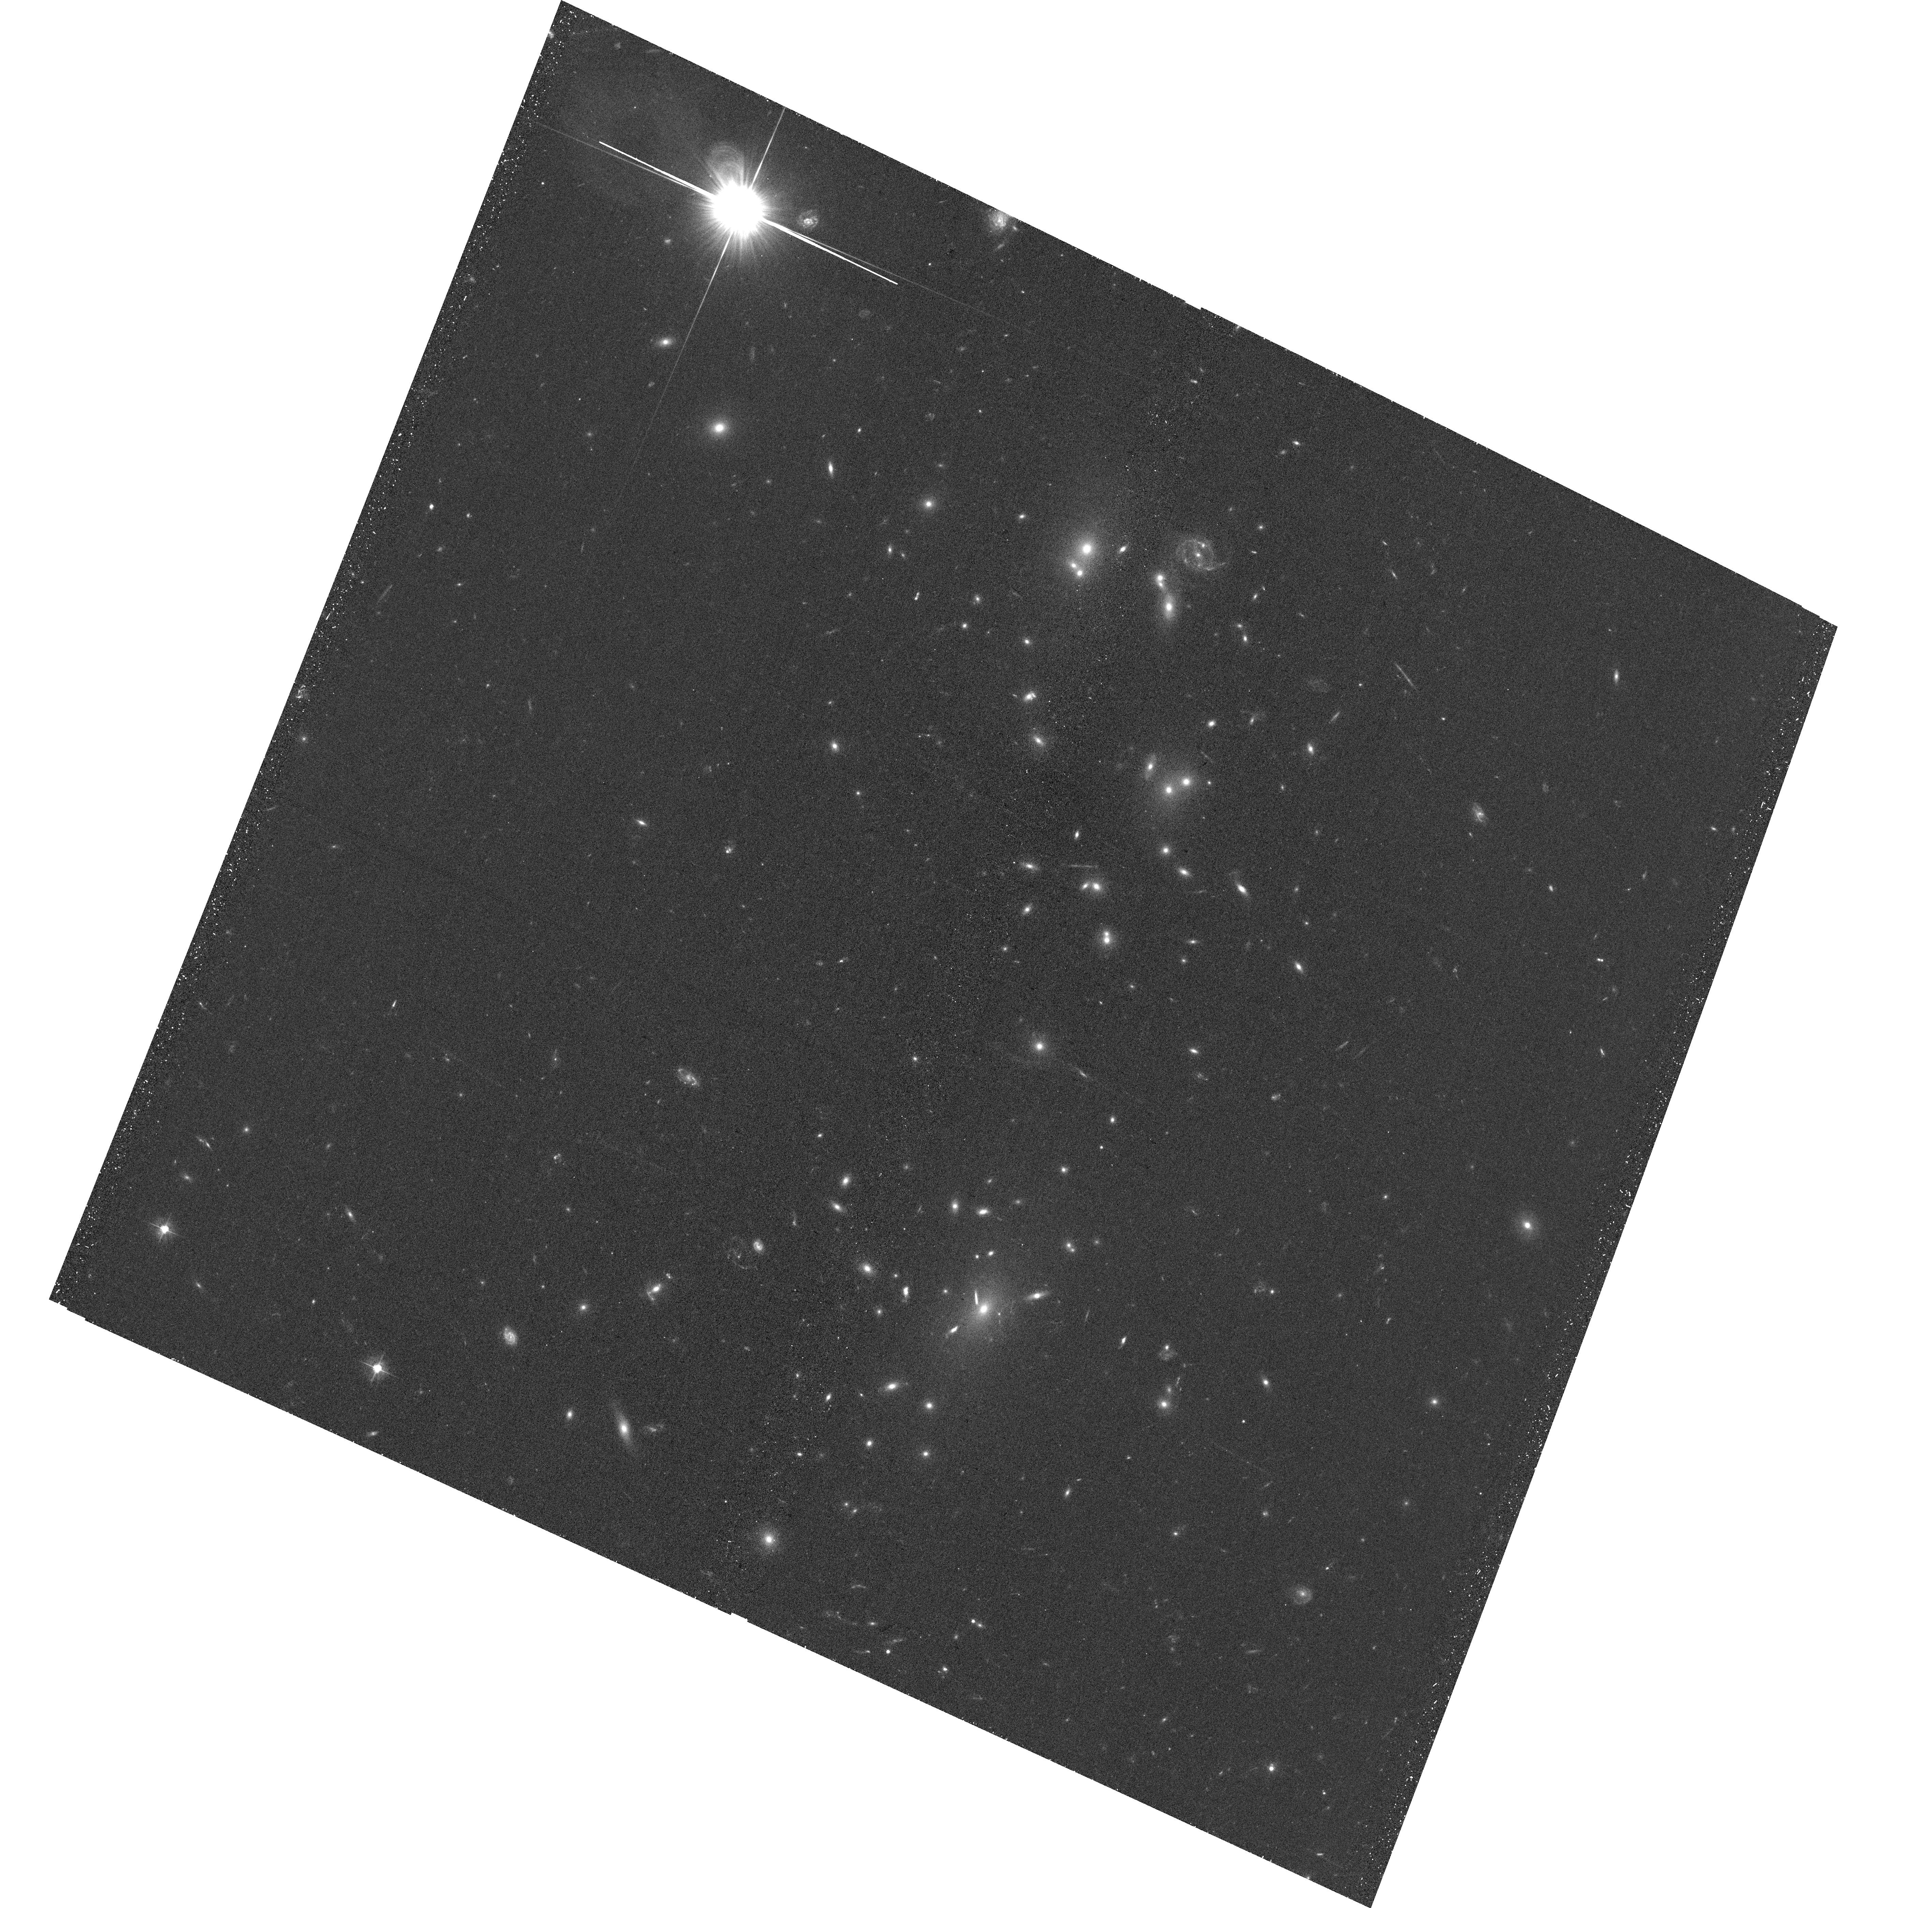
Target: WHL-J001938.7+033557
Instrument: ACS/WFC
Filter: F475W
Exposure: 37 min
Observation ID: hst_17114_04_acs_wfc_f475w_jf0004

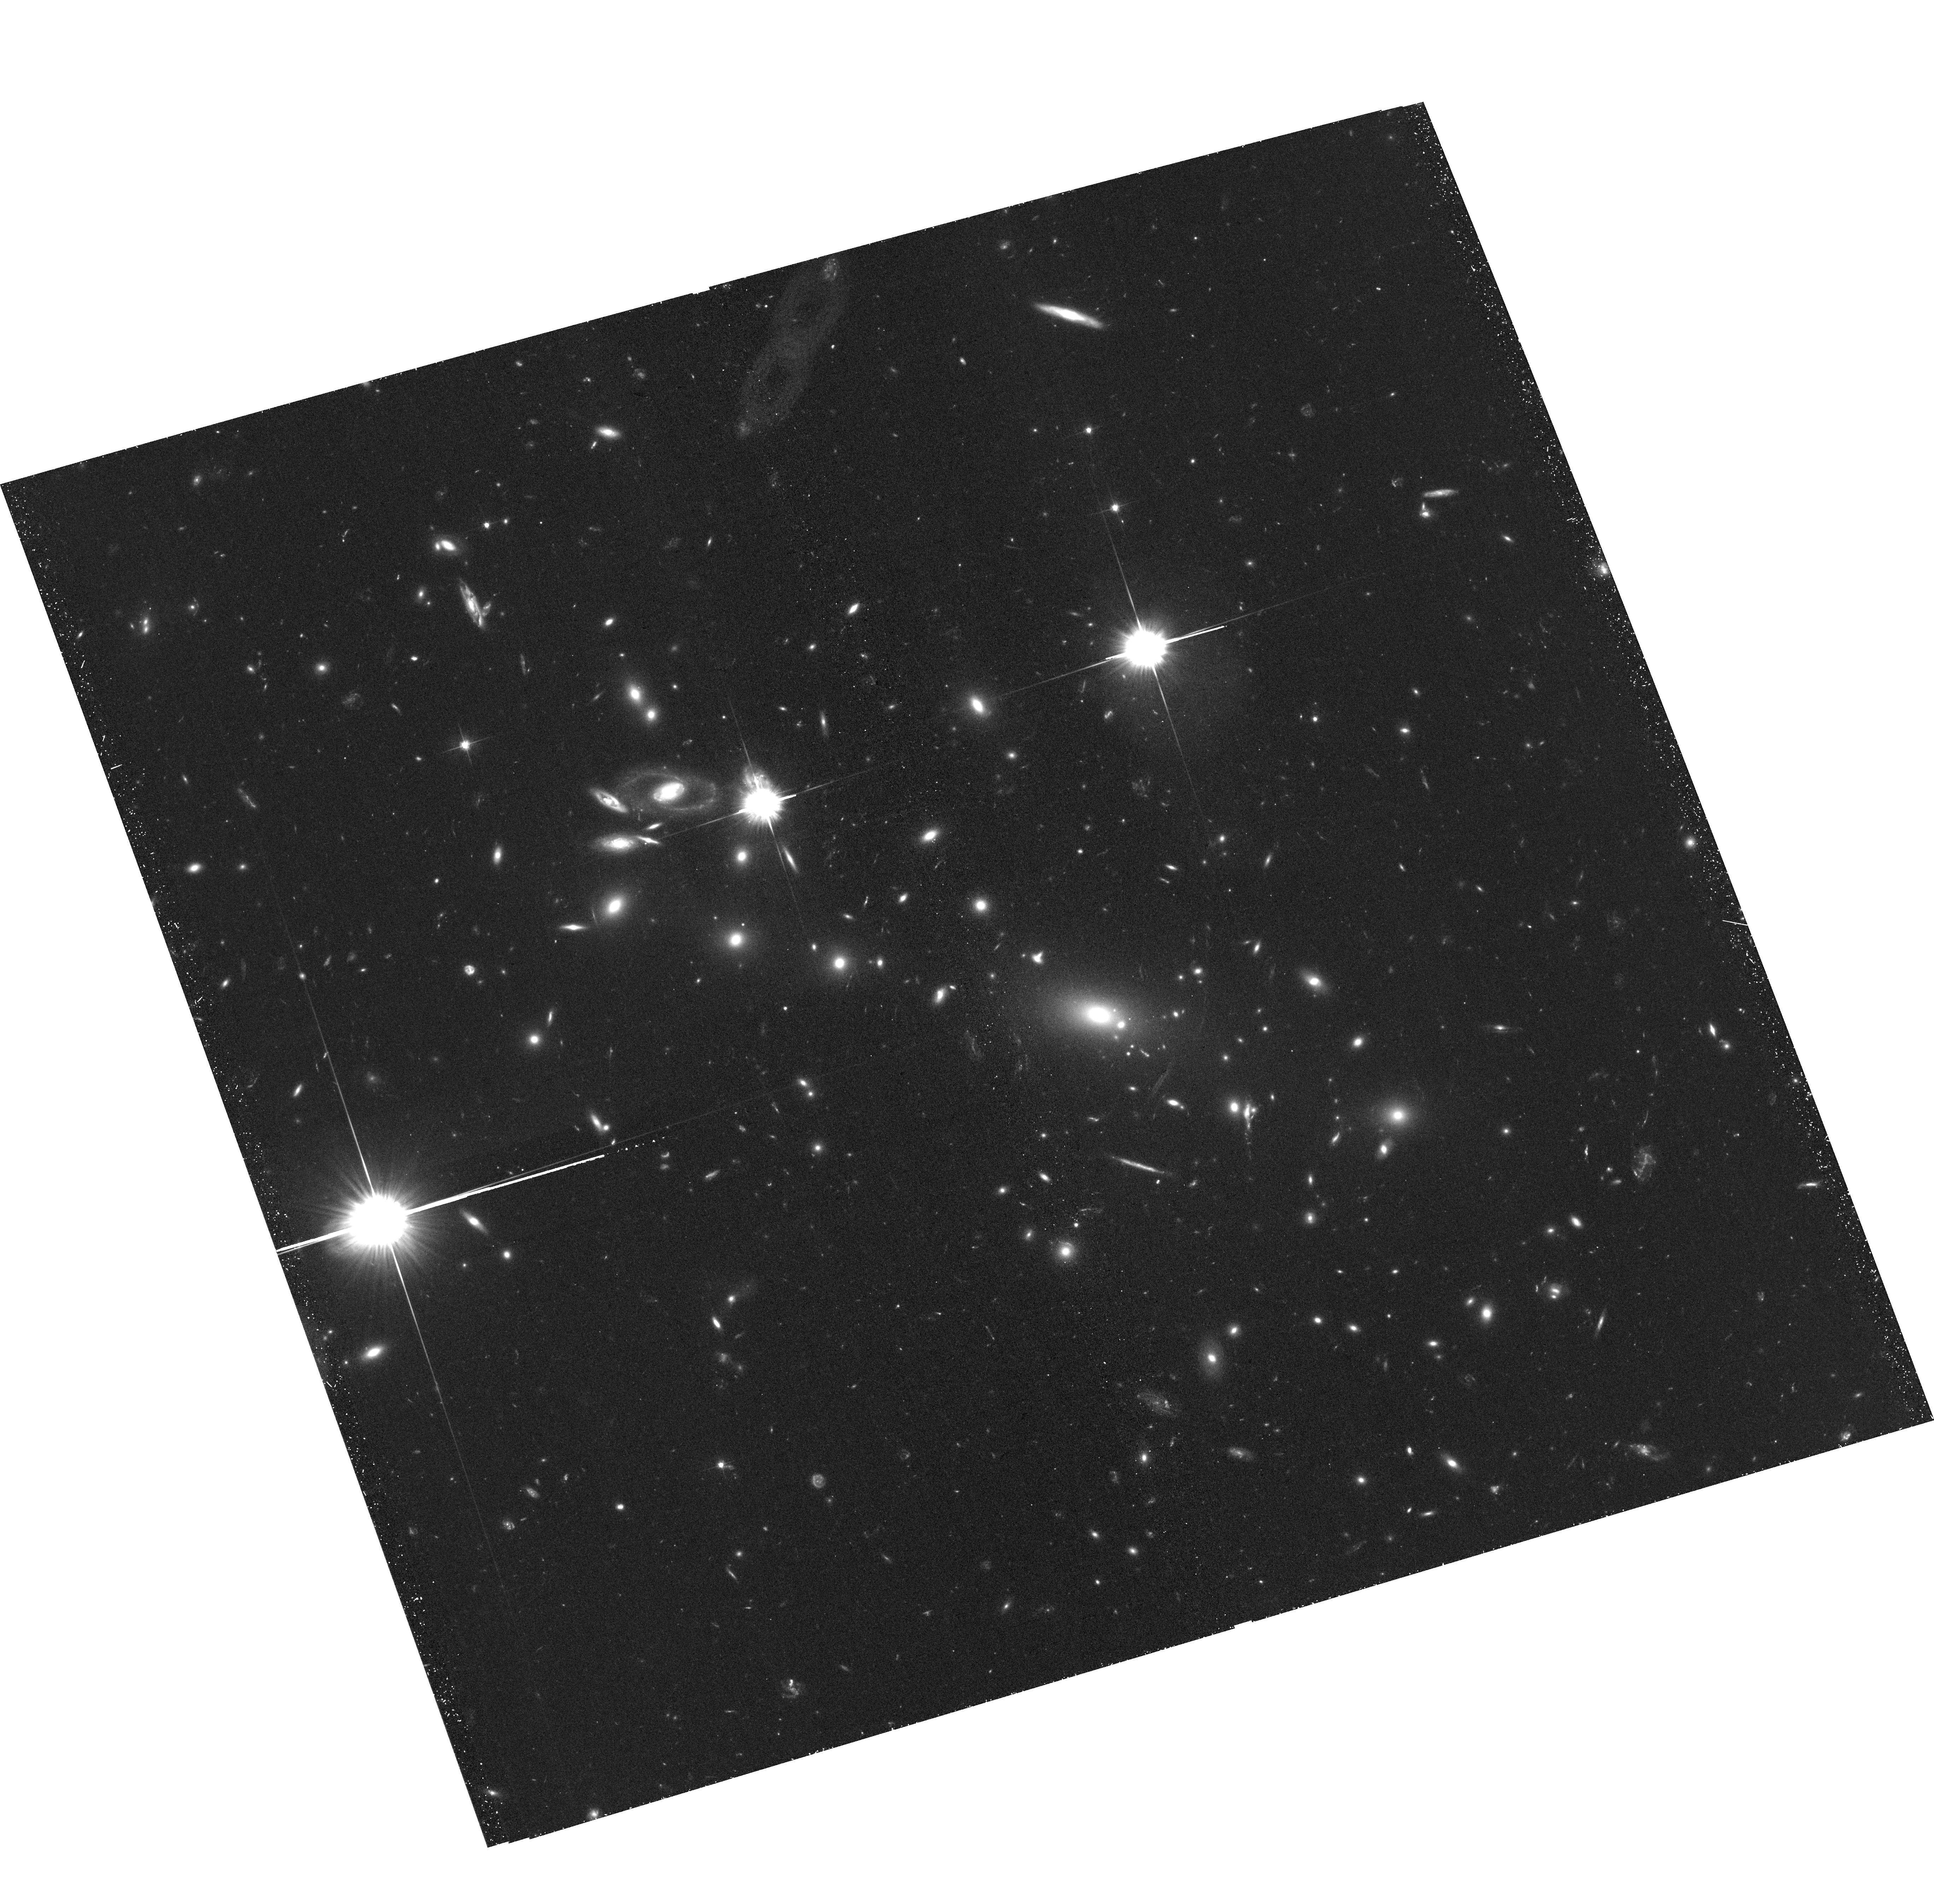
Target: WHL-J130558.9+263048
Instrument: ACS/WFC
Filter: F606W
Exposure: 37 min
Observation ID: hst_17114_03_acs_wfc_f606w_jf0003

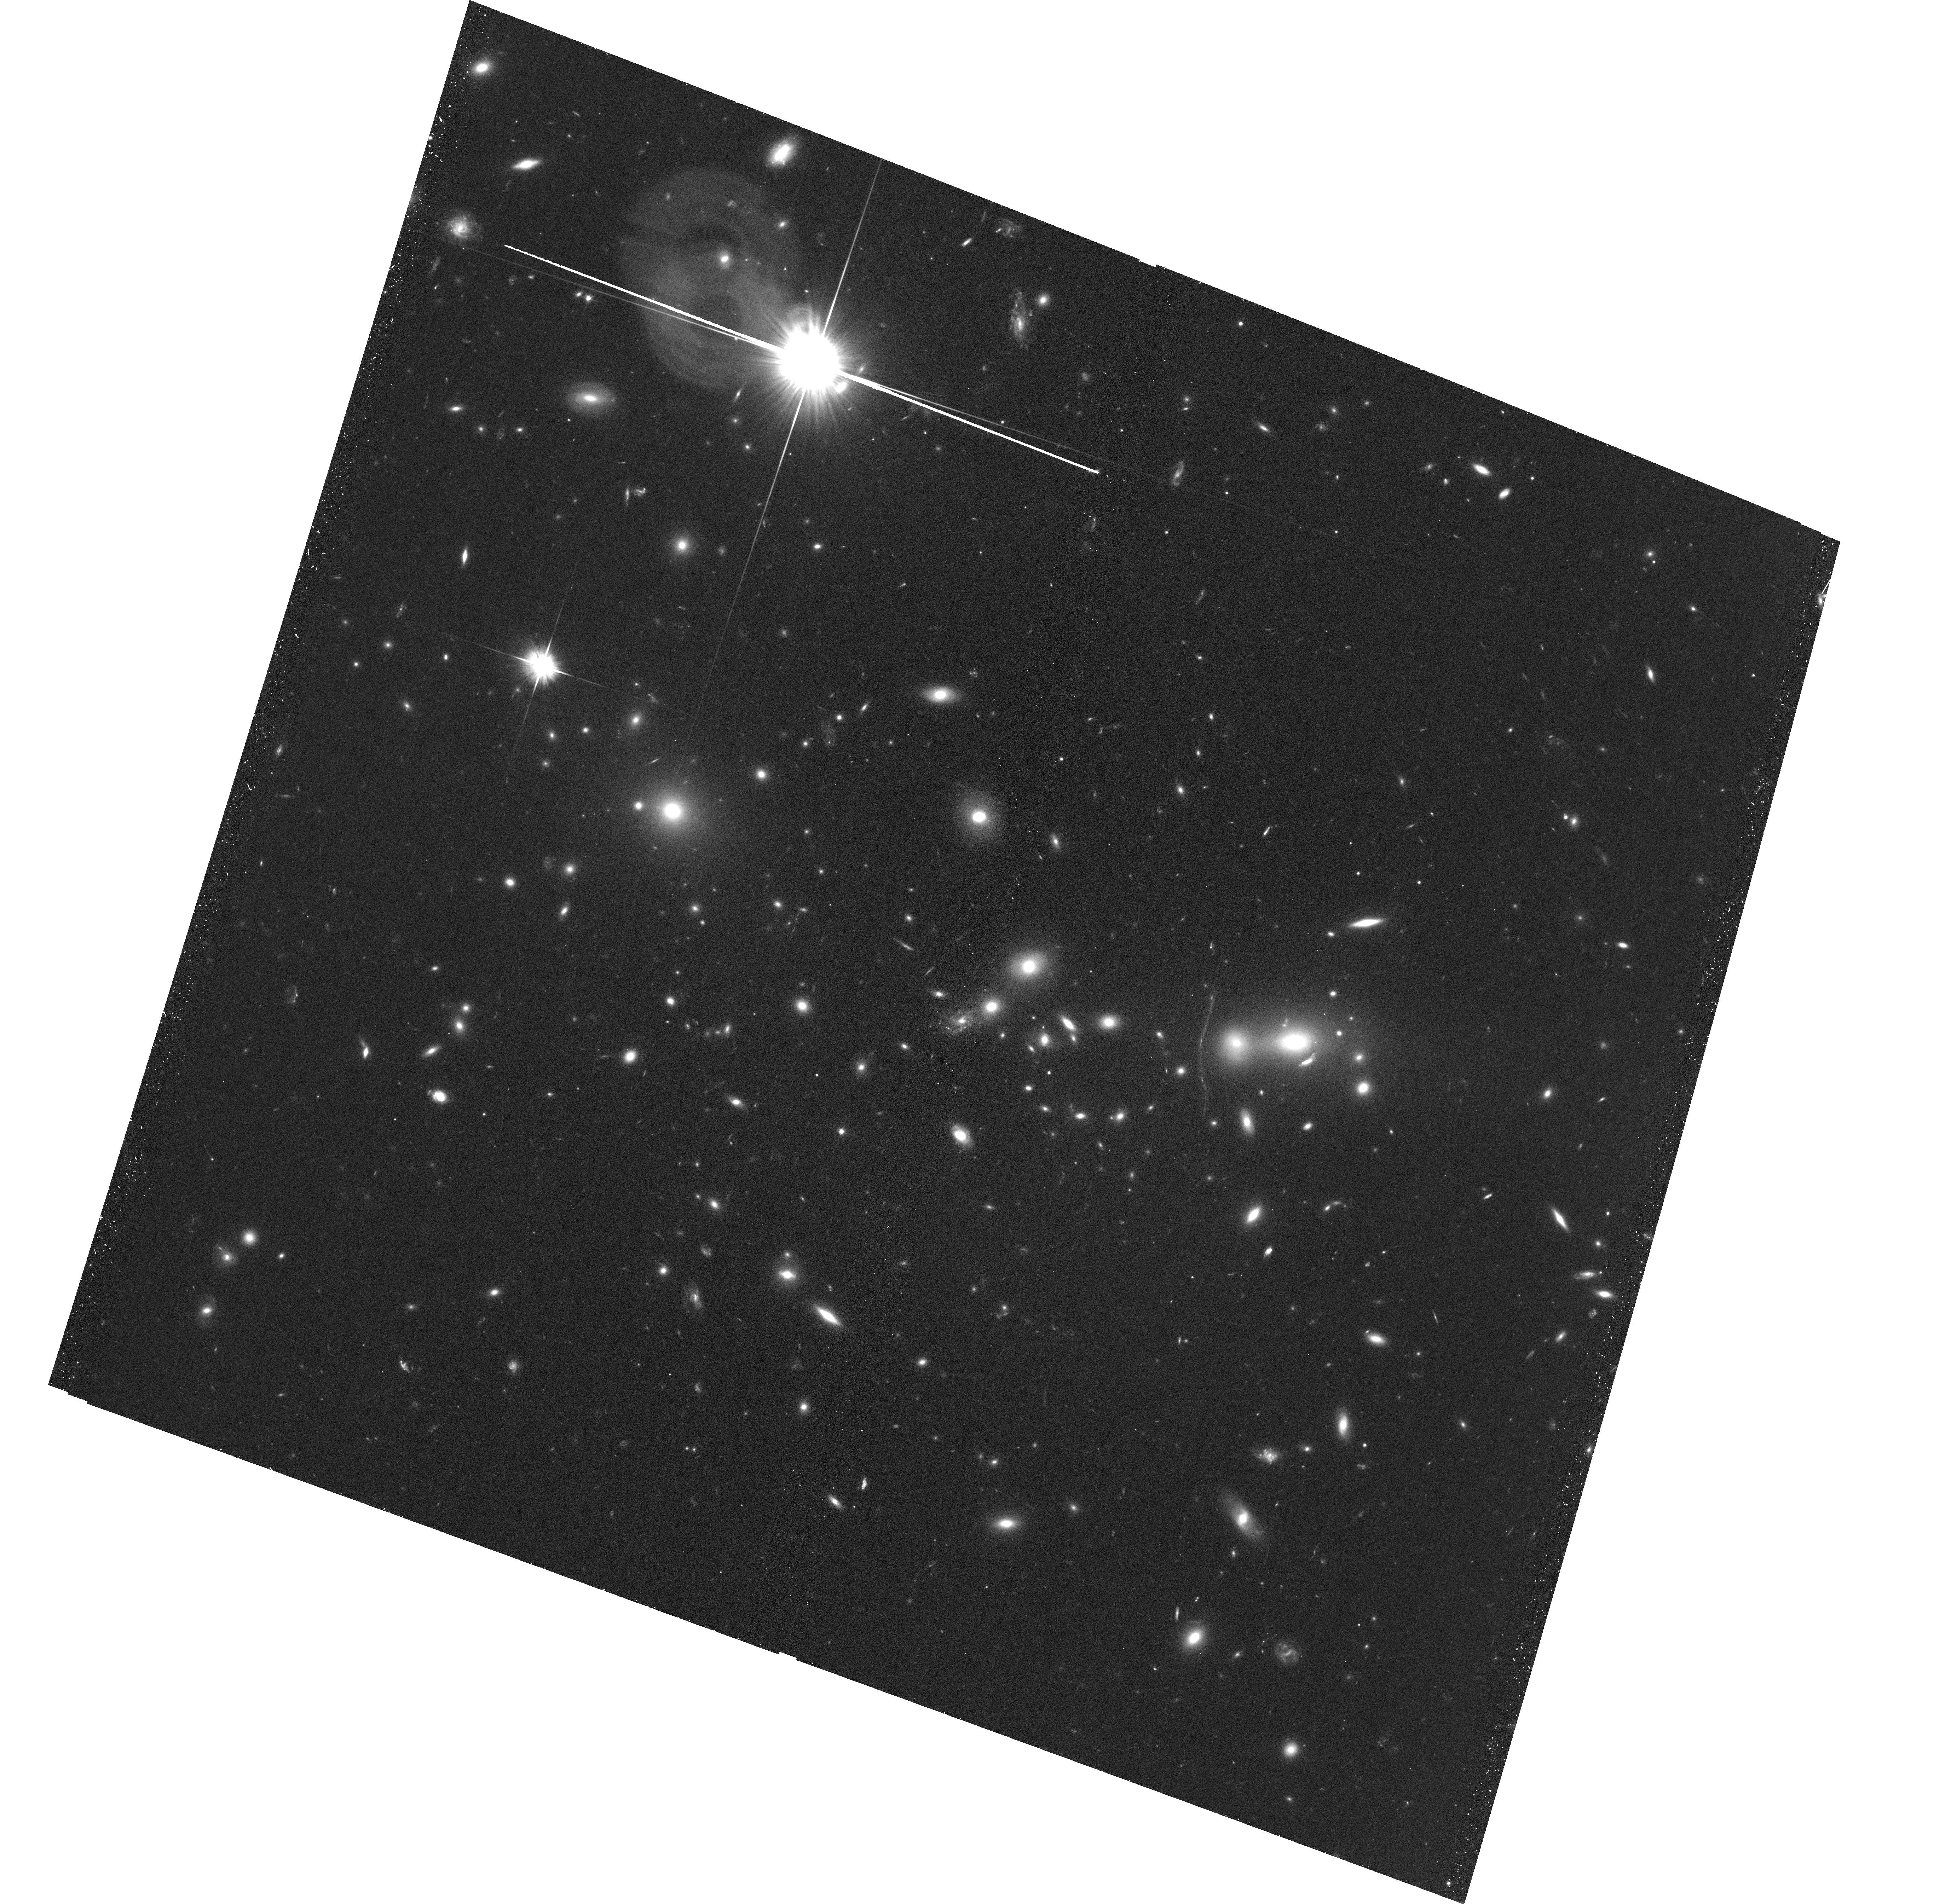
Target: WHL-J024808.3-021637
Instrument: ACS/WFC
Filter: F606W
Exposure: 37 min
Observation ID: hst_17114_01_acs_wfc_f606w_jf0001

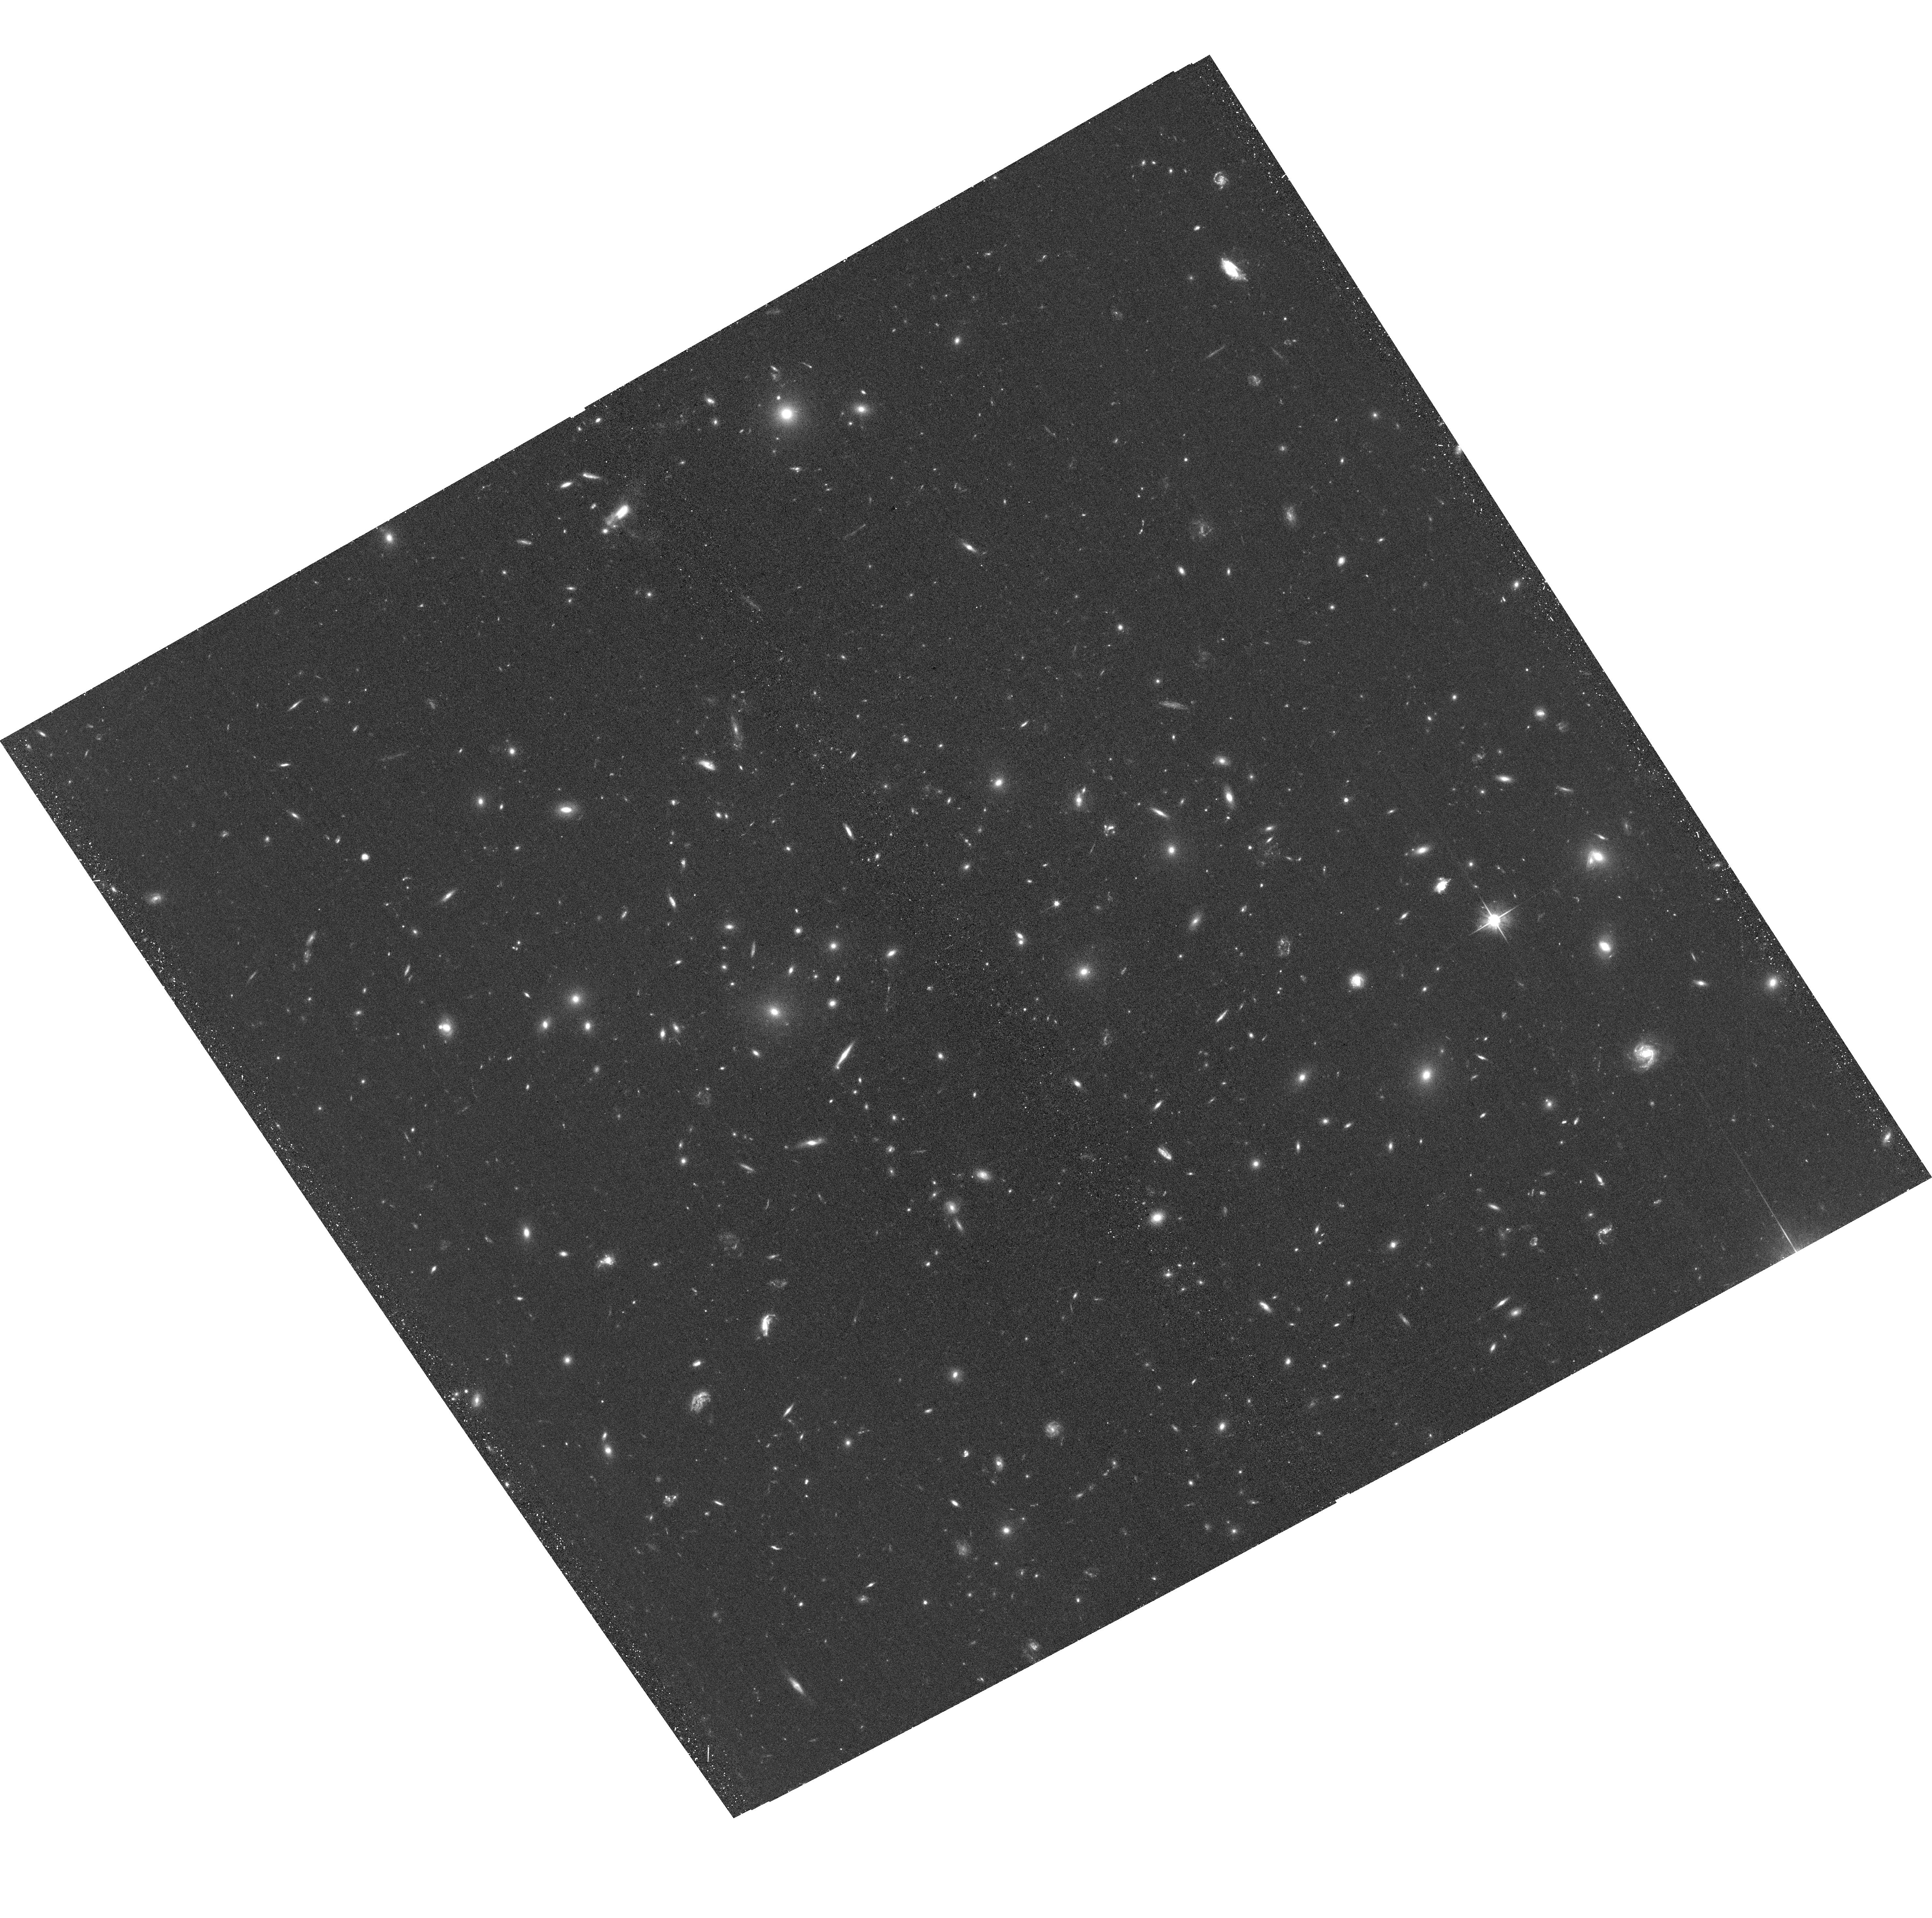
Target: WHL-J121917.6+505432
Instrument: ACS/WFC
Filter: F606W
Exposure: 39 min
Observation ID: hst_17114_02_acs_wfc_f606w_jf0002

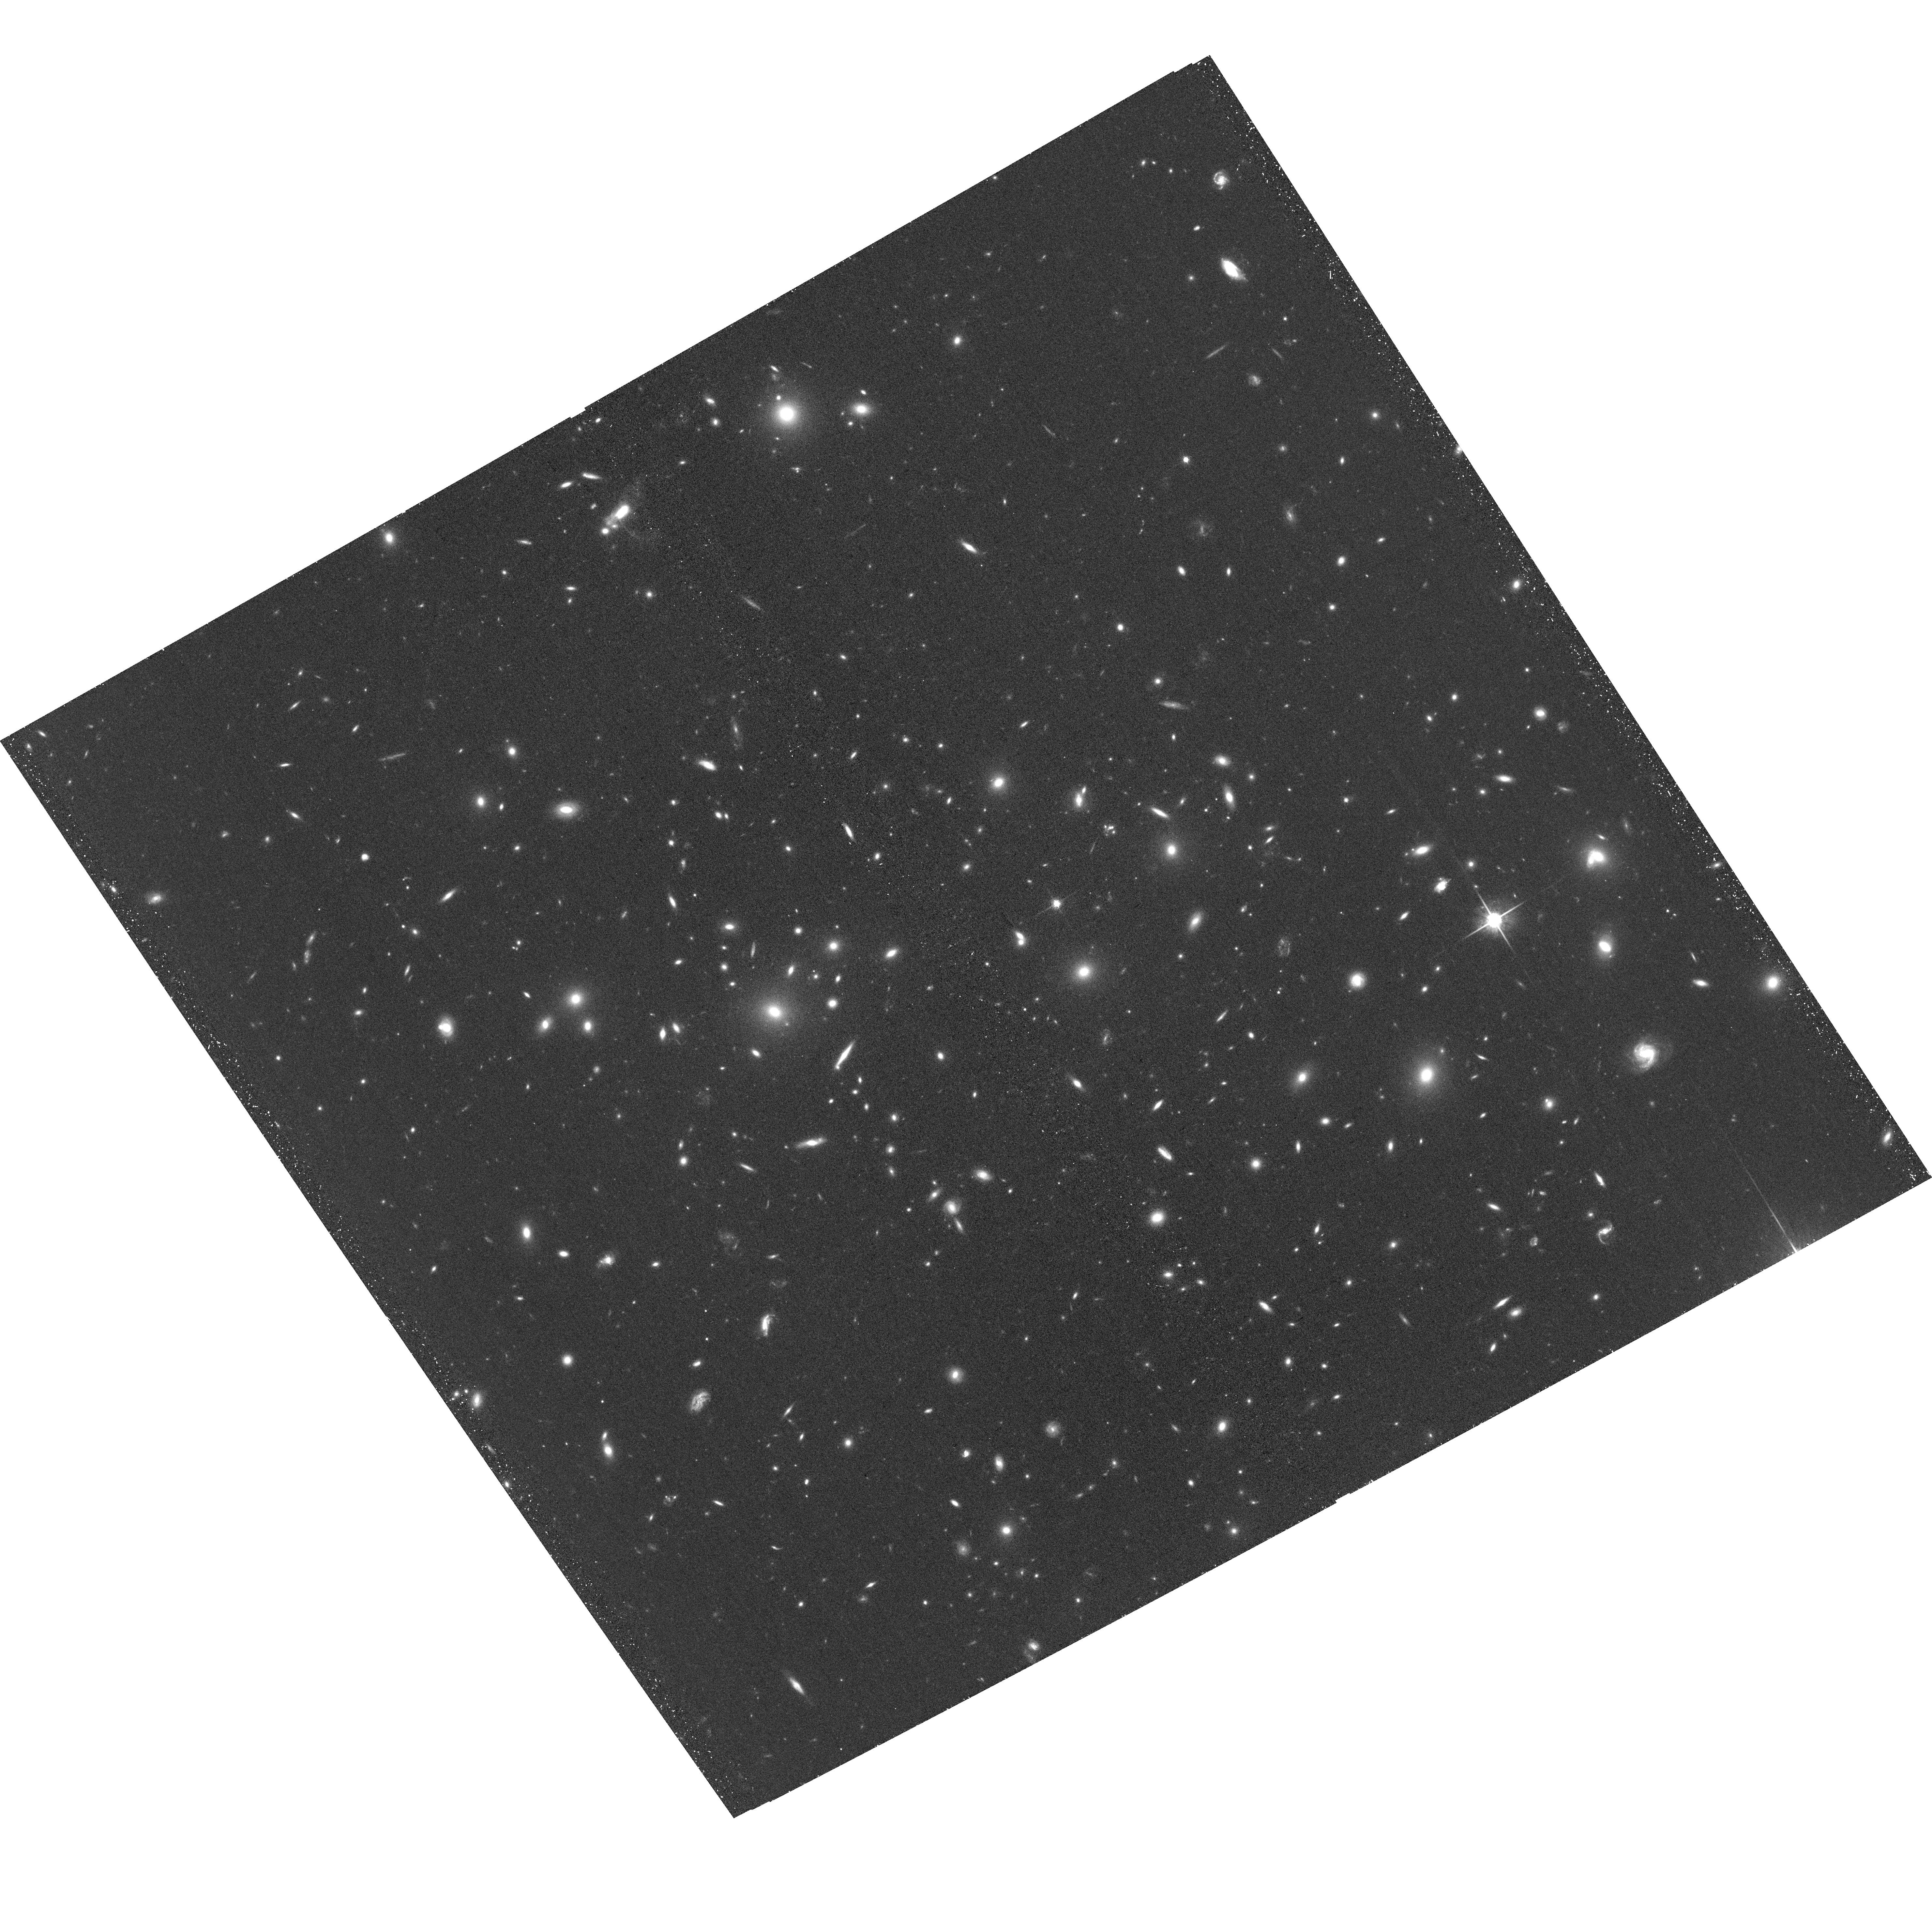
Target: WHL-J121917.6+505432
Instrument: ACS/WFC
Filter: F814W
Exposure: 39 min
Observation ID: hst_17114_02_acs_wfc_f814w_jf0002

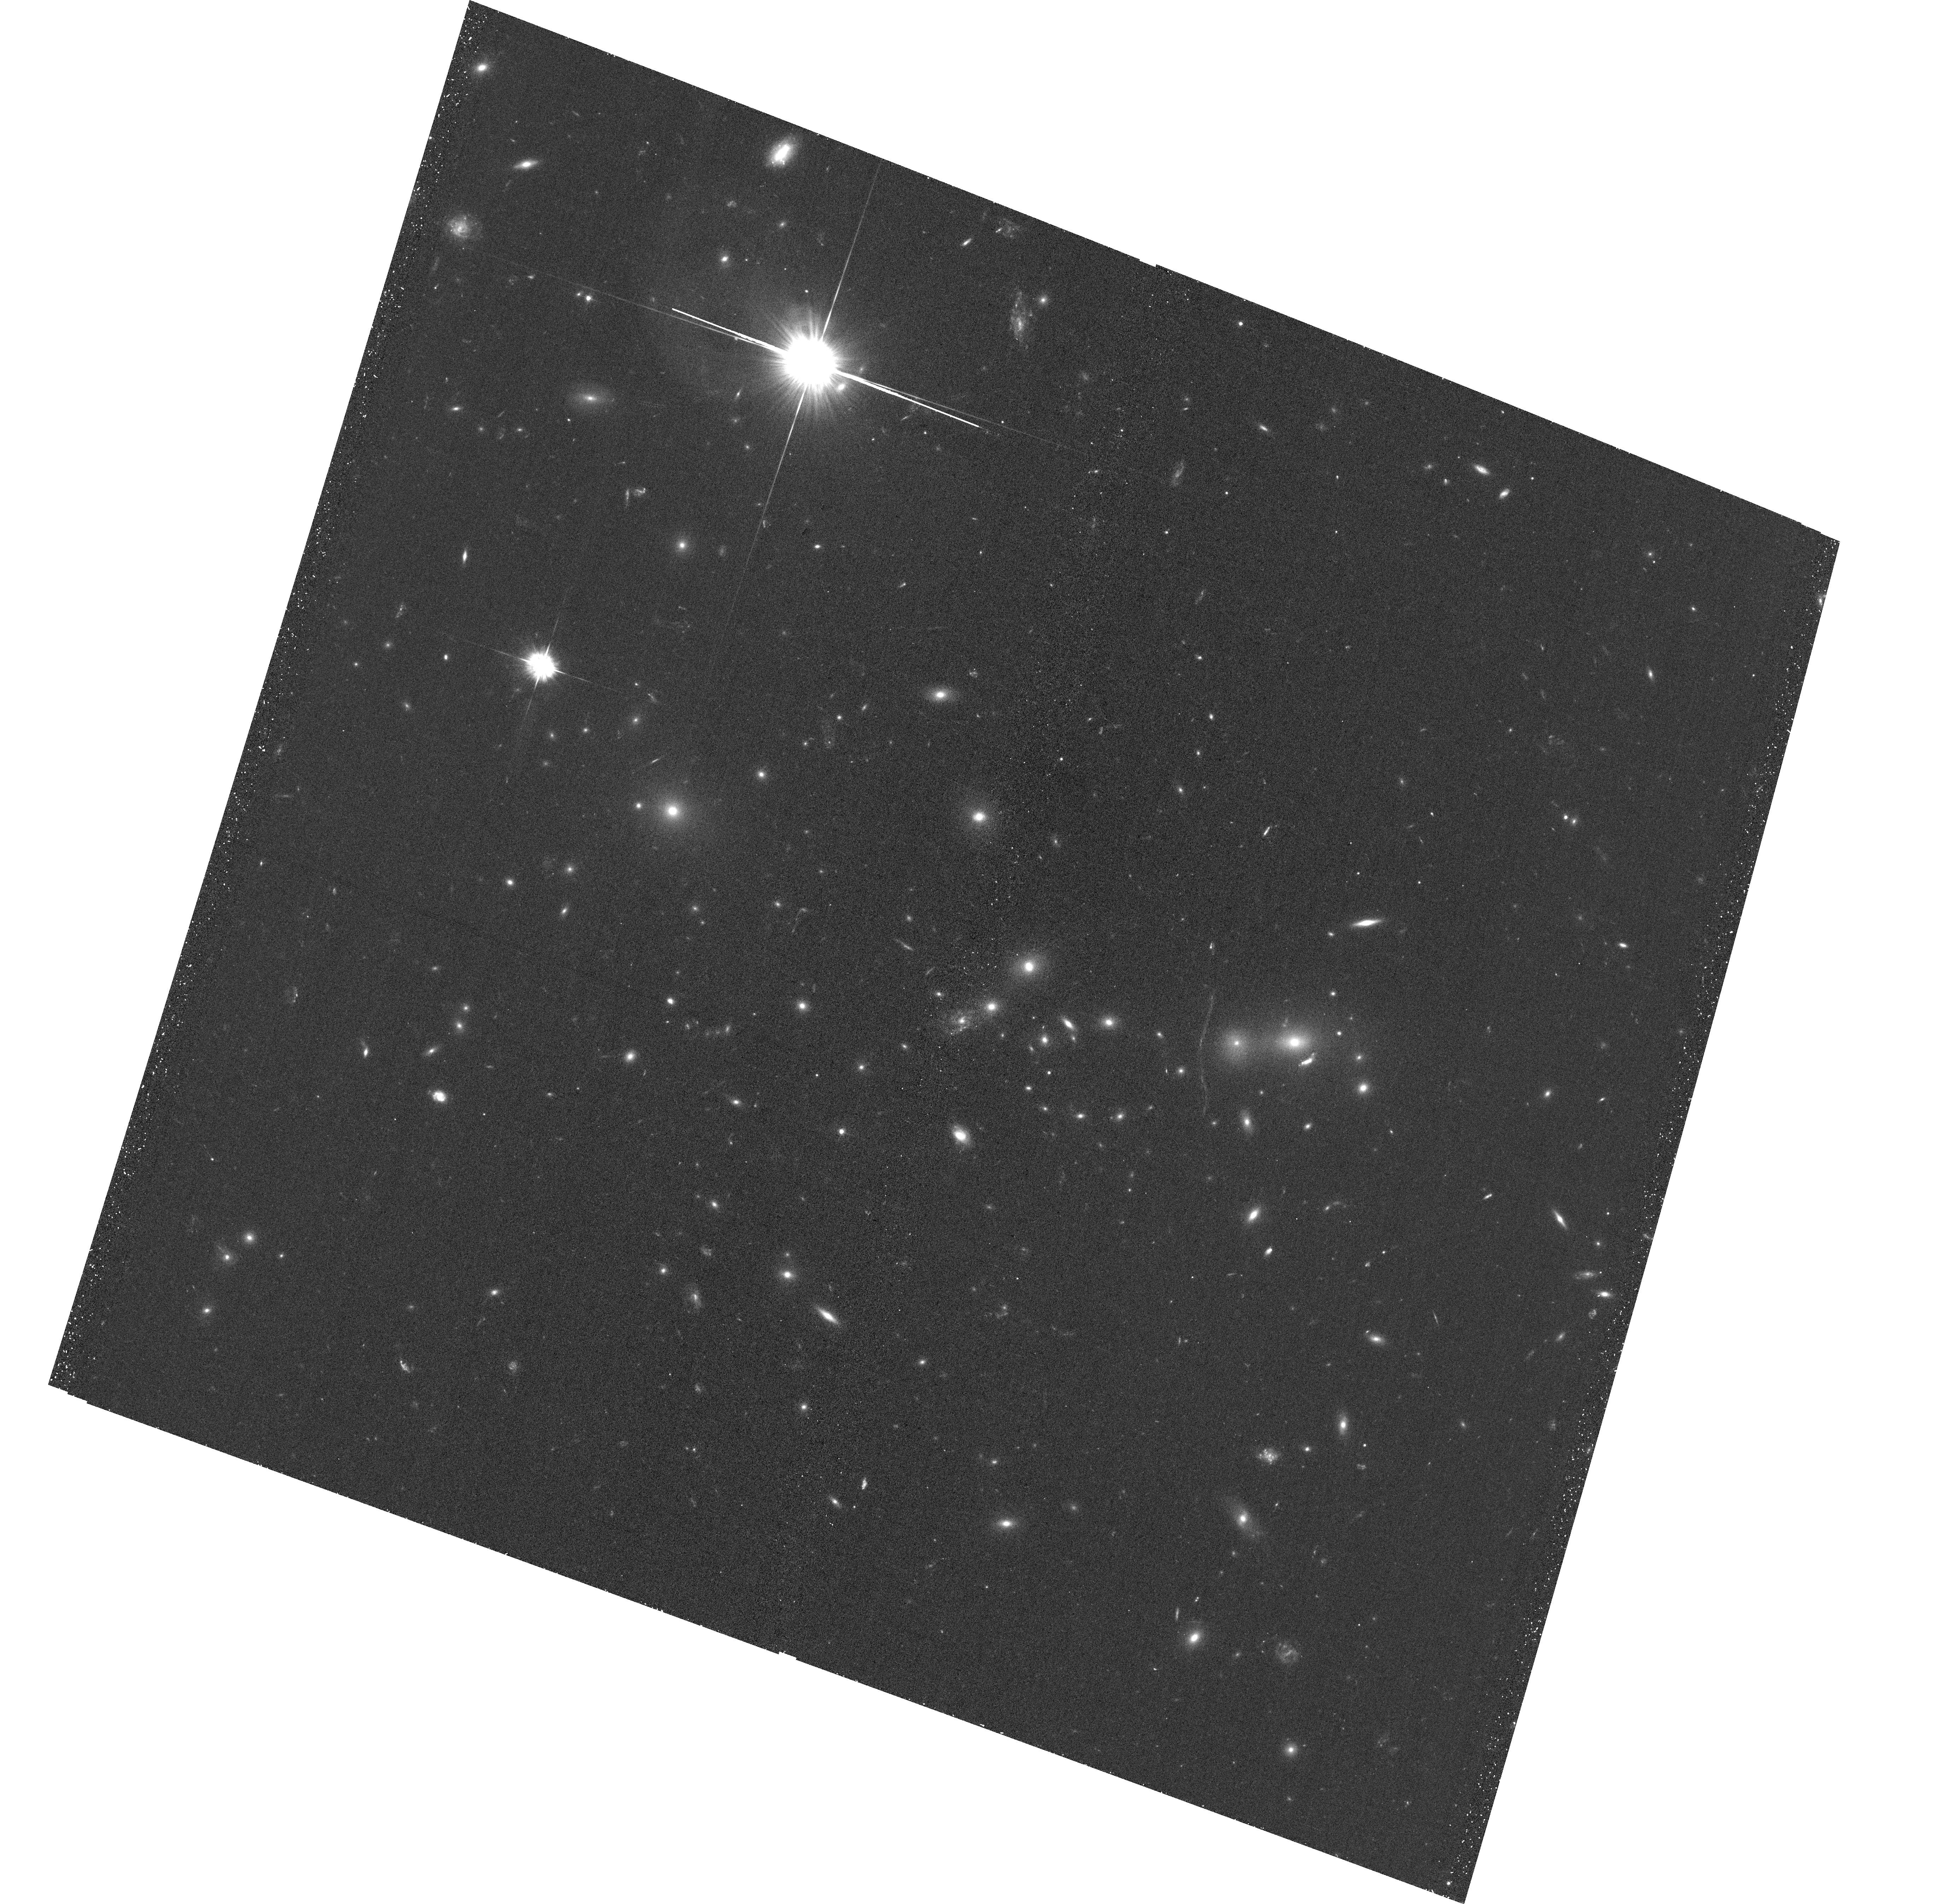
Target: WHL-J024808.3-021637
Instrument: ACS/WFC
Filter: F475W
Exposure: 37 min
Observation ID: hst_17114_01_acs_wfc_f475w_jf0001

Four New Dissociative Merging Clusters (PI: Wittman, David)

We propose ACS imaging of four exciting new merging clusters with ``dissociative'' morphology---two galaxy subclusters on either side of a central gas concentration, indicative of a recent head-on collision. The imaging will enable a weak lensing analysis that will (i) determine the dark matter halo locations relative to the galaxy subcluster locations; (ii) measure the subcluster masses; and (iii) place limits on the presence of any additional substructures. In conjunction with existing X-ray data and a scheduled spectroscopic survey, the dark matter halo locations and masses will enable accurate modeling of the merger scenario. Upper limits on galaxy-dark matter offsets will be translated to upper limits on the momentum exchanged between the dark matter halos. Together with accurate modeling of the merger scenario, this will place upper limits on the dark matter scattering cross section. These four systems are promising in that respect because their modest separations suggest that they are seen not long after first pericenter.